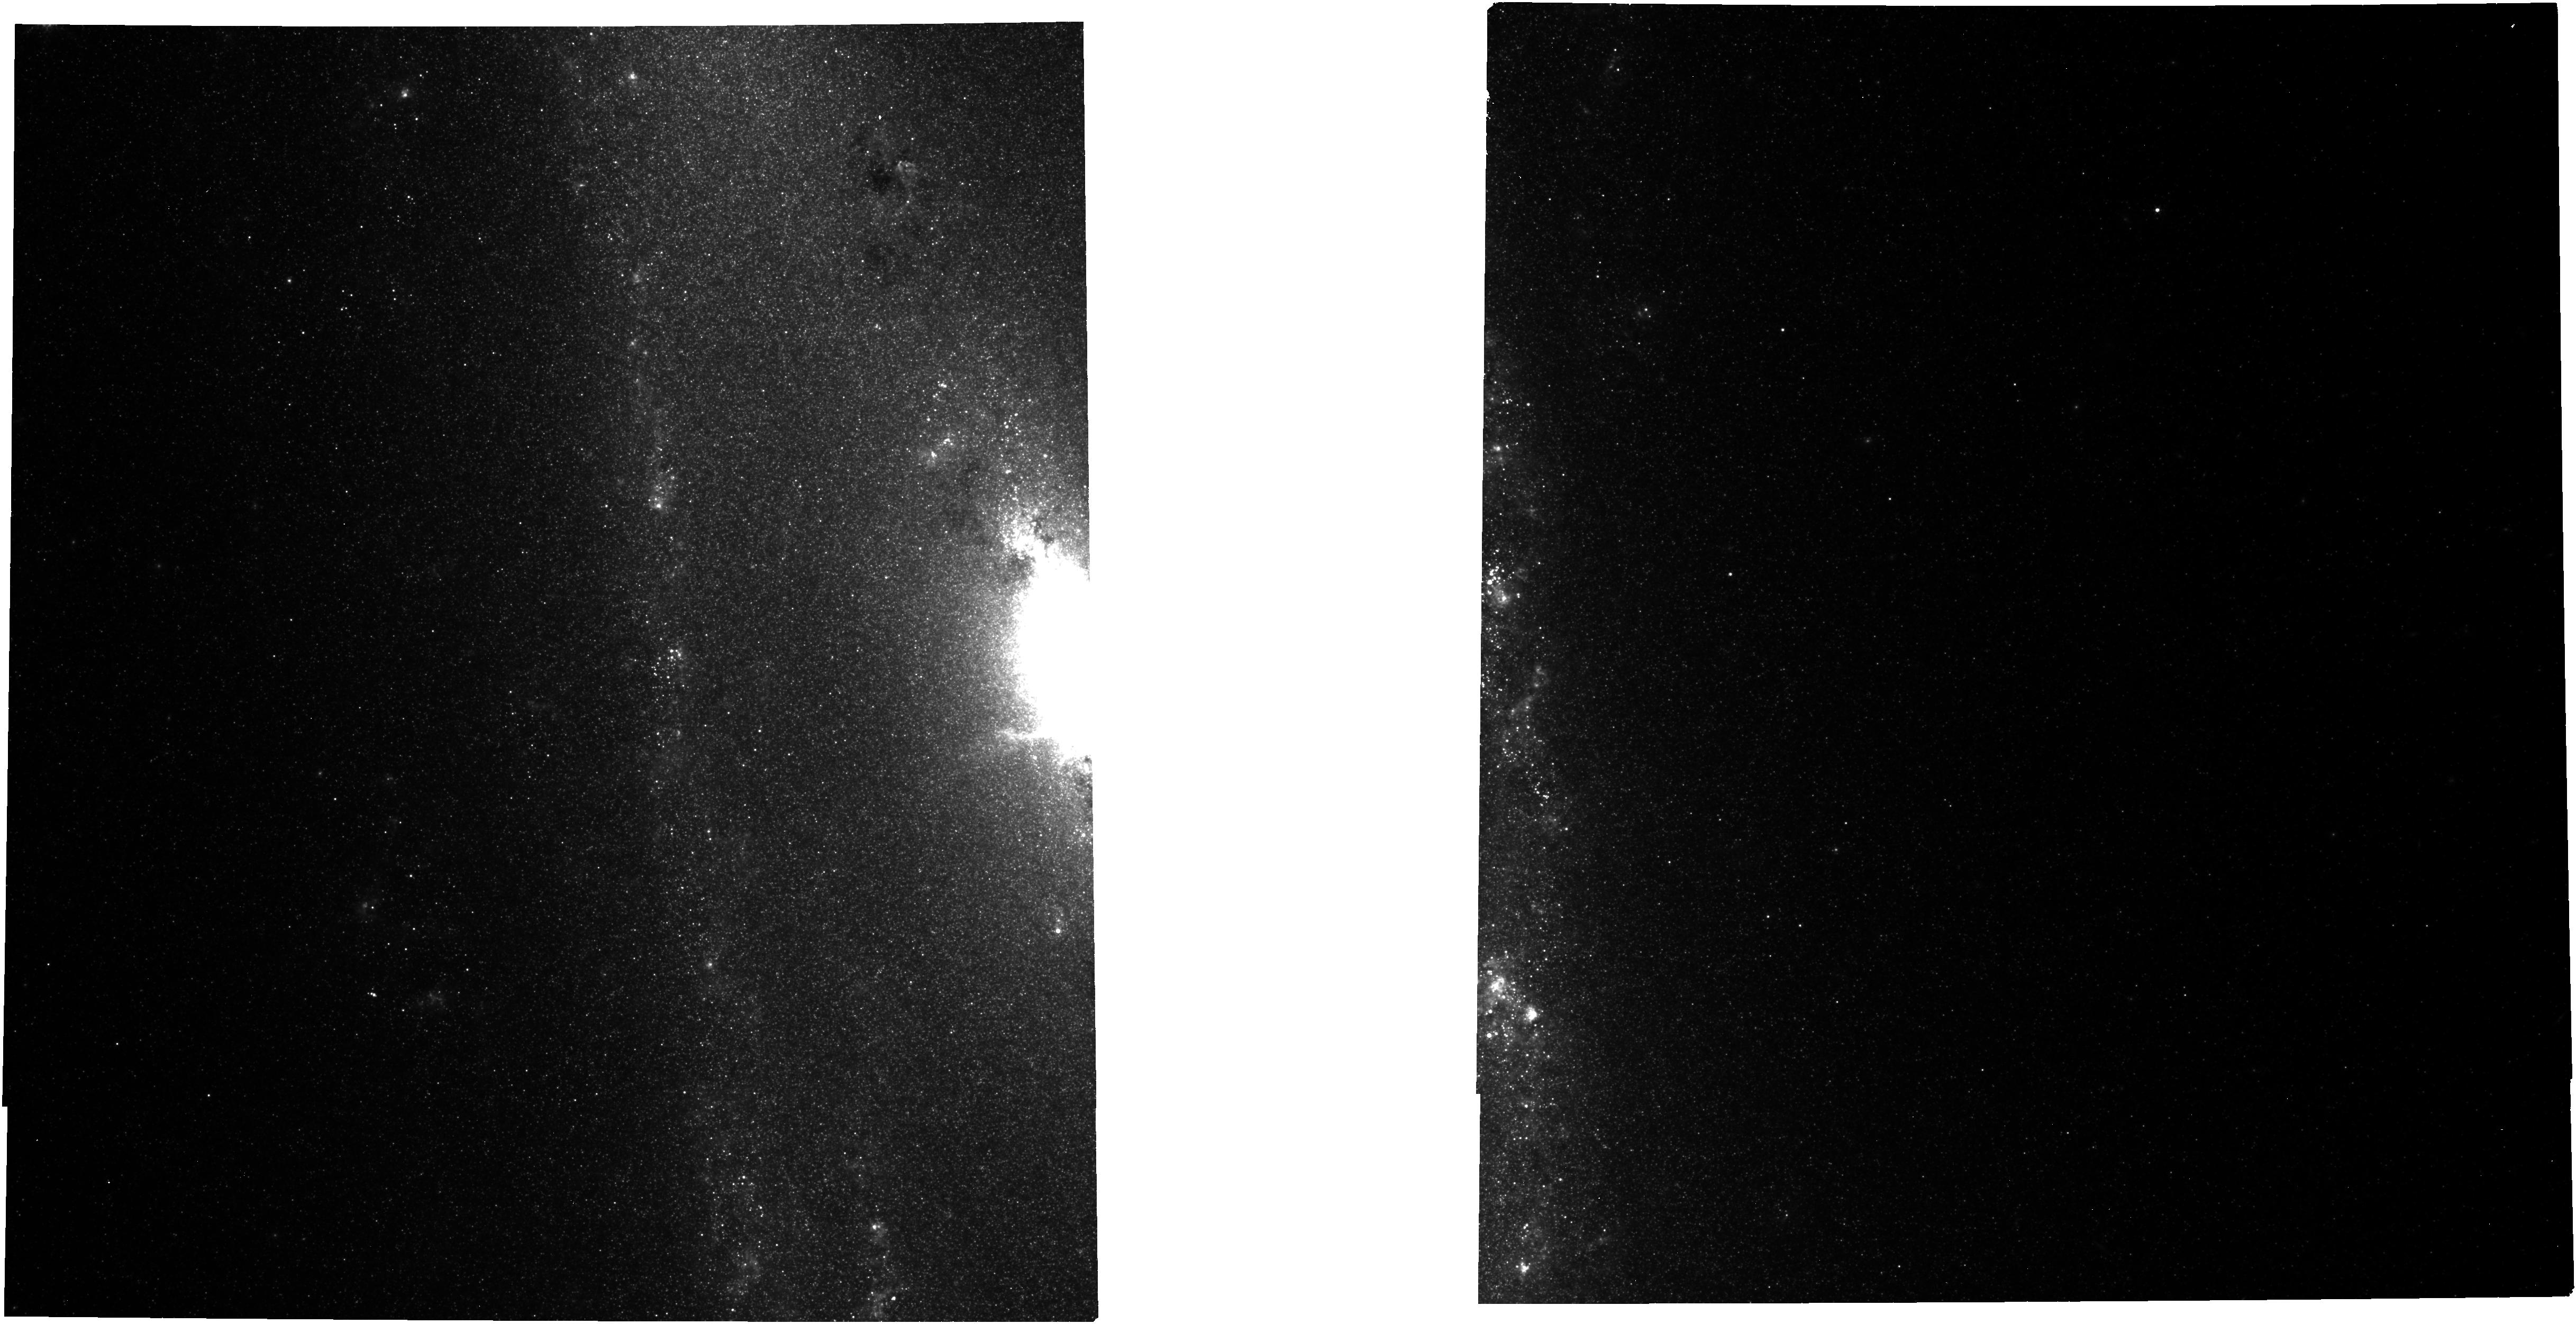
Target: NGC-253-IM-CENTER. Instrument: NIRCAM. Filter: F335M. Exposure: 41 min. Observation ID: jw01701-o053_t021_nircam_clear-f335m

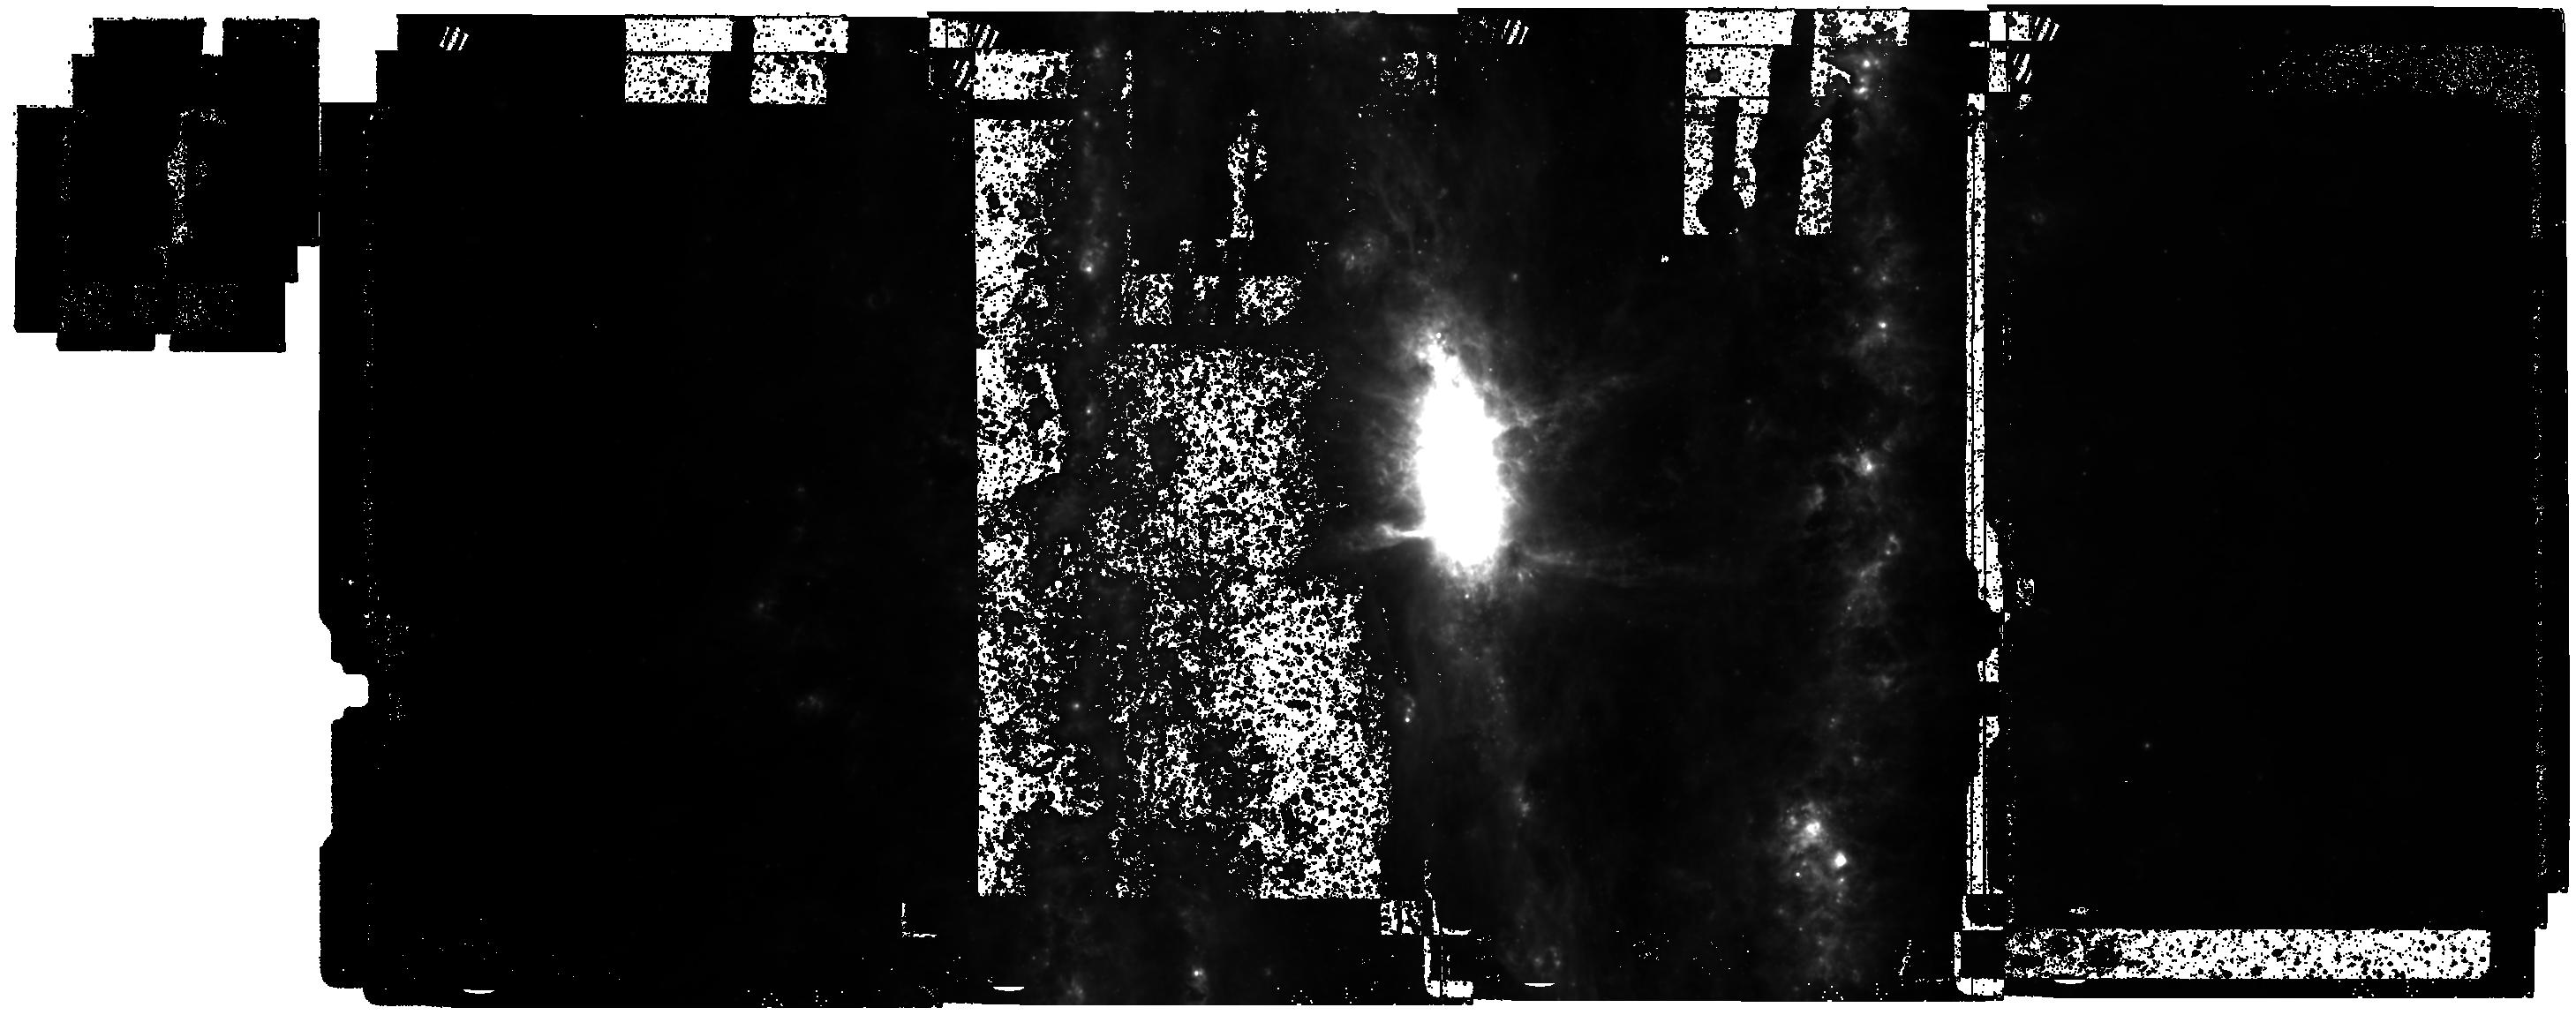
Target: NGC-253-MIRIMOS. Instrument: MIRI. Filter: F770W. Exposure: 44 min. Observation ID: jw01701-o001_t024_miri_f770w

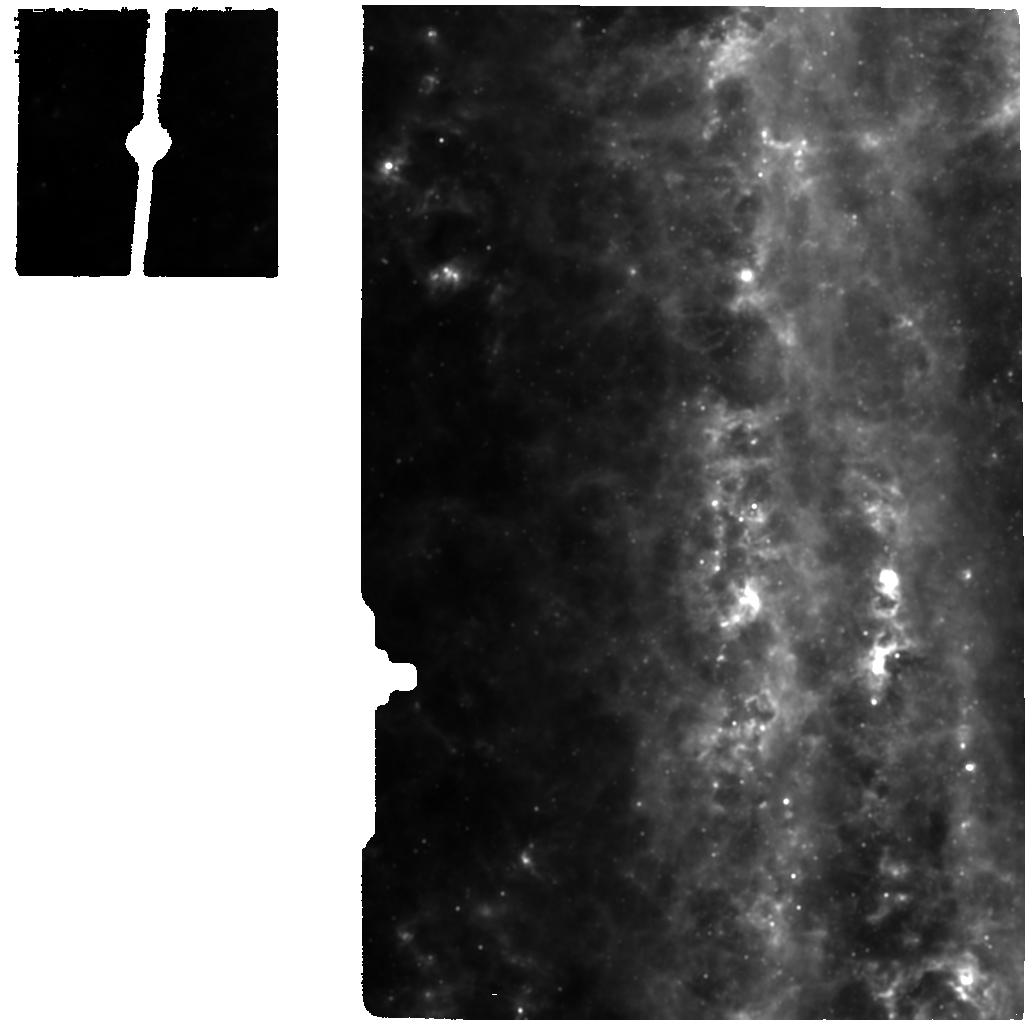
Target: NGC-253-MRS-WEST. Instrument: MIRI. Filter: F1130W. Exposure: 6 min. Observation ID: jw01701-o013_t005_miri_f1130w

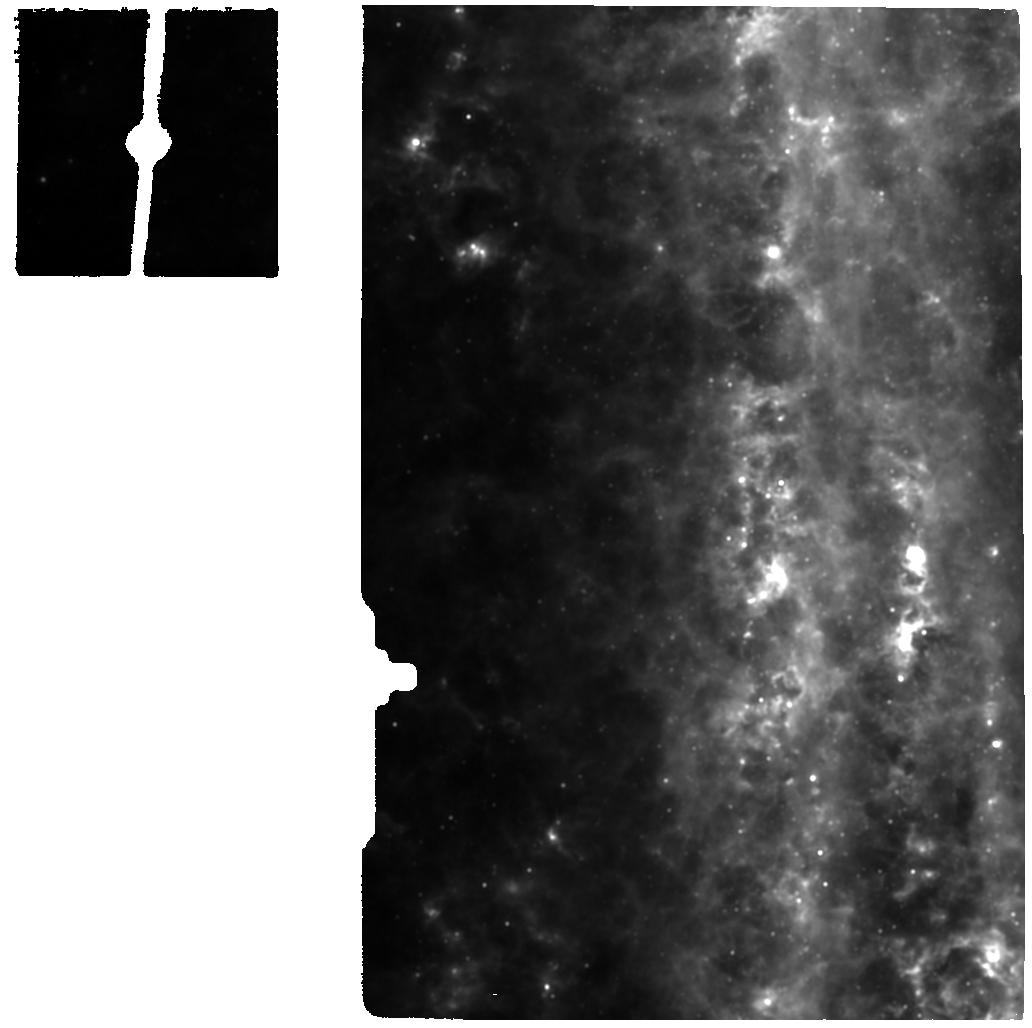
Target: NGC-253-MRS-SOUTHWEST. Instrument: MIRI. Filter: F1130W. Exposure: 6 min. Observation ID: jw01701-o014_t025_miri_f1130w

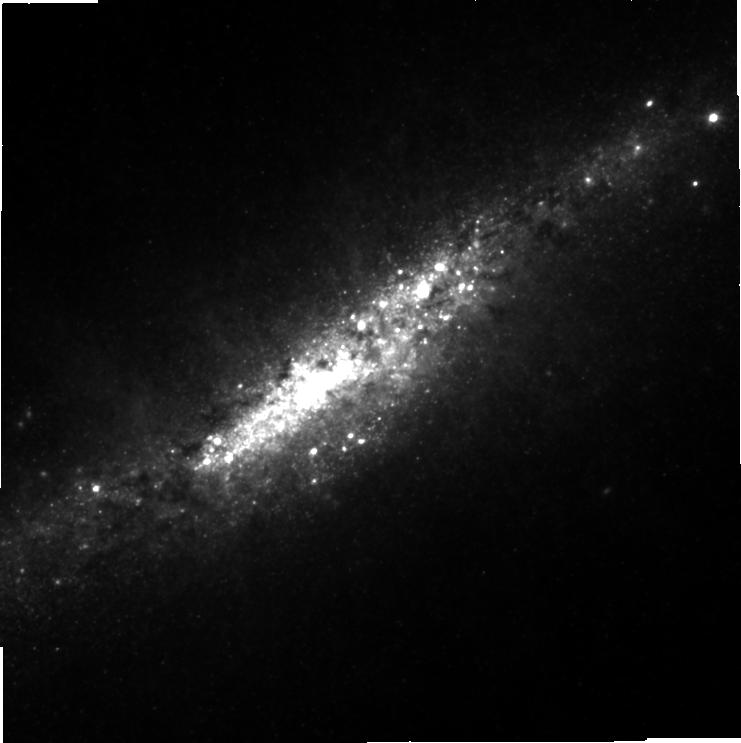
Target: M-82-IM-CENTER. Instrument: NIRCAM. Filter: F360M. Exposure: 7 min. Observation ID: jw01701-o052_t007_nircam_clear-f360m-sub640

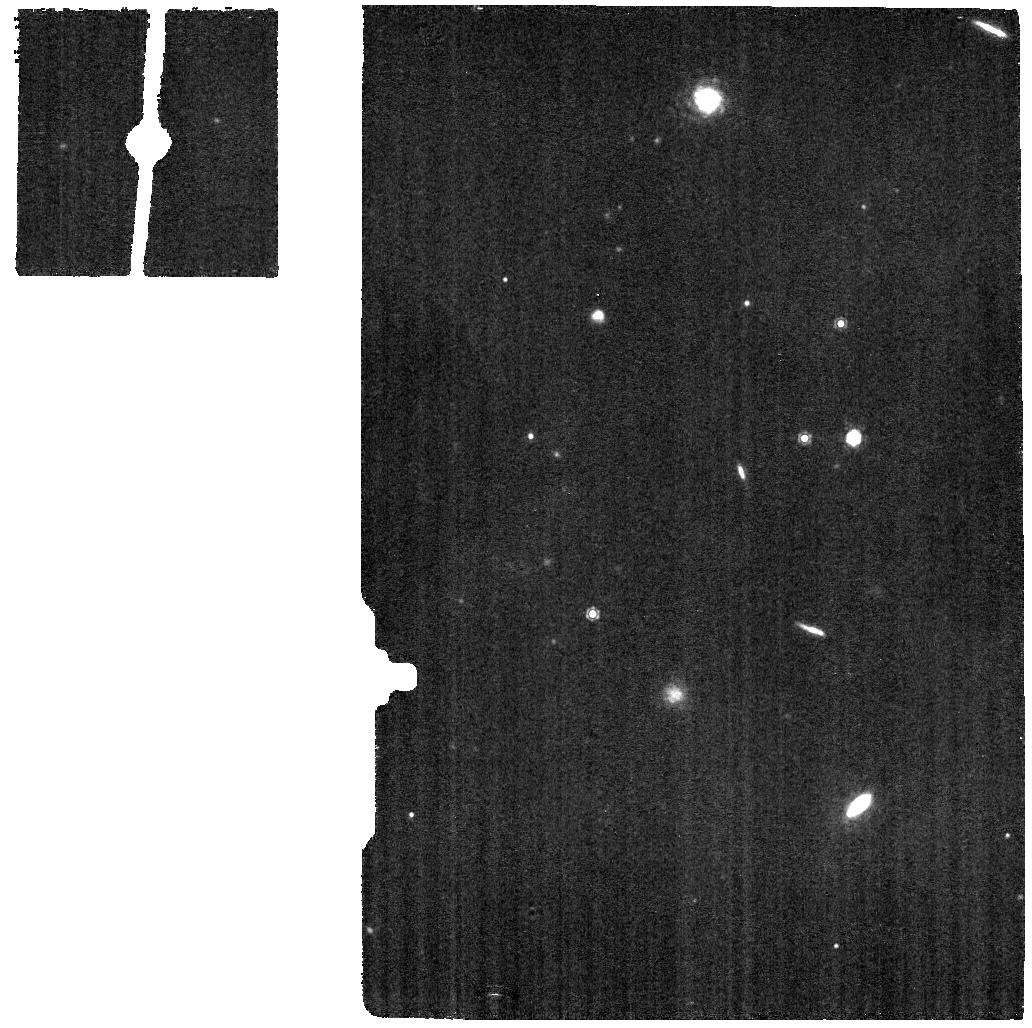
Target: NGC-253-BKGD. Instrument: MIRI. Filter: F1130W. Exposure: 6 min. Observation ID: jw01701-o015_t006_miri_f1130w

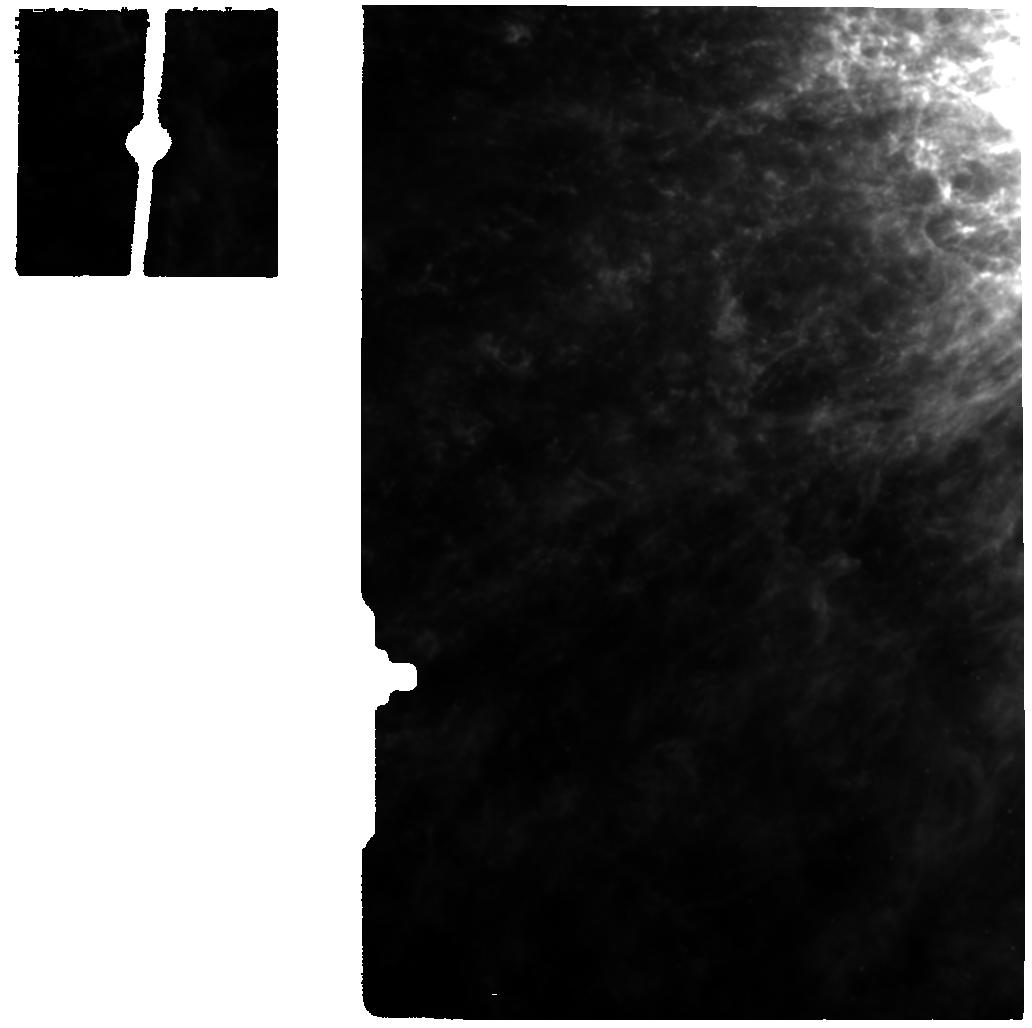
Target: M-82-MRS-CENTER-EAST. Instrument: MIRI. Filter: F1130W. Exposure: 6 min. Observation ID: jw01701-o043_t013_miri_f1130w

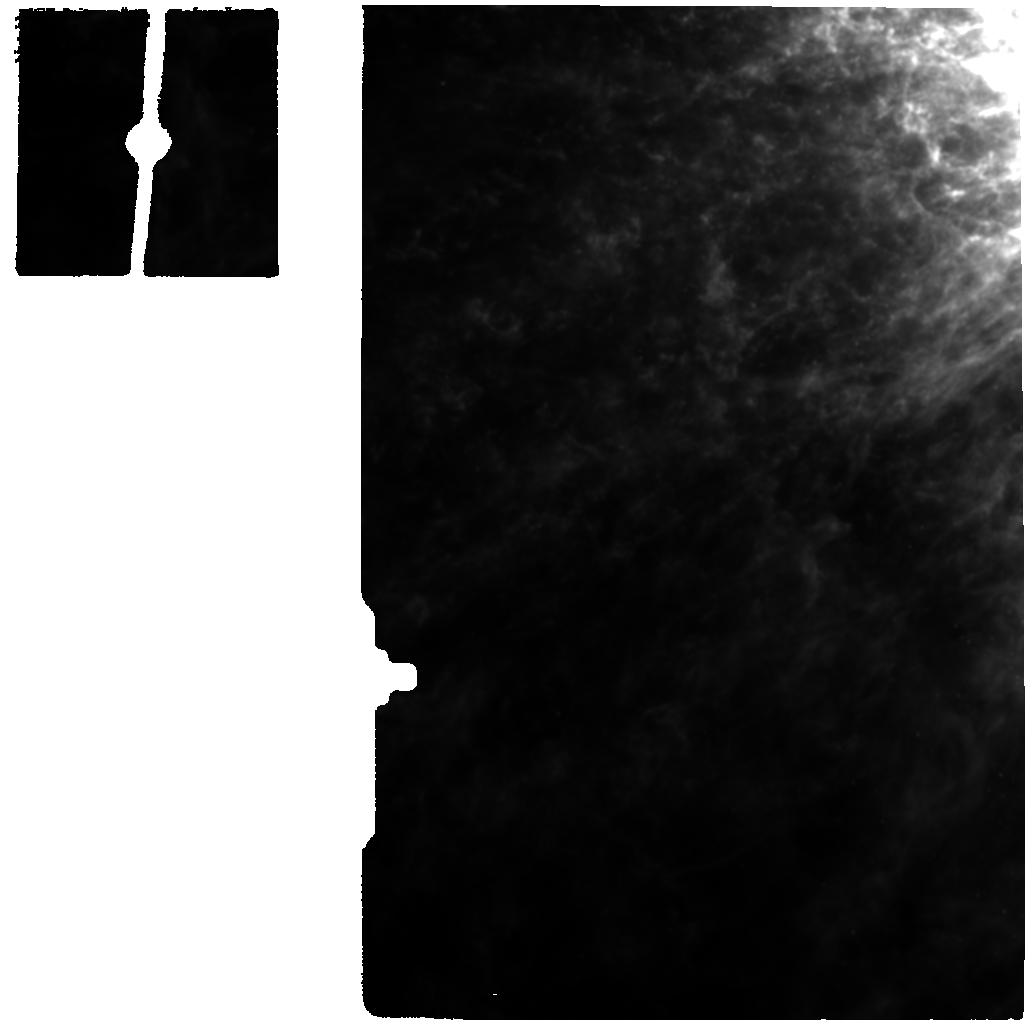
Target: M-82-MRS-CENTER-SOUTH. Instrument: MIRI. Filter: F1130W. Exposure: 6 min. Observation ID: jw01701-o047_t017_miri_f1130w

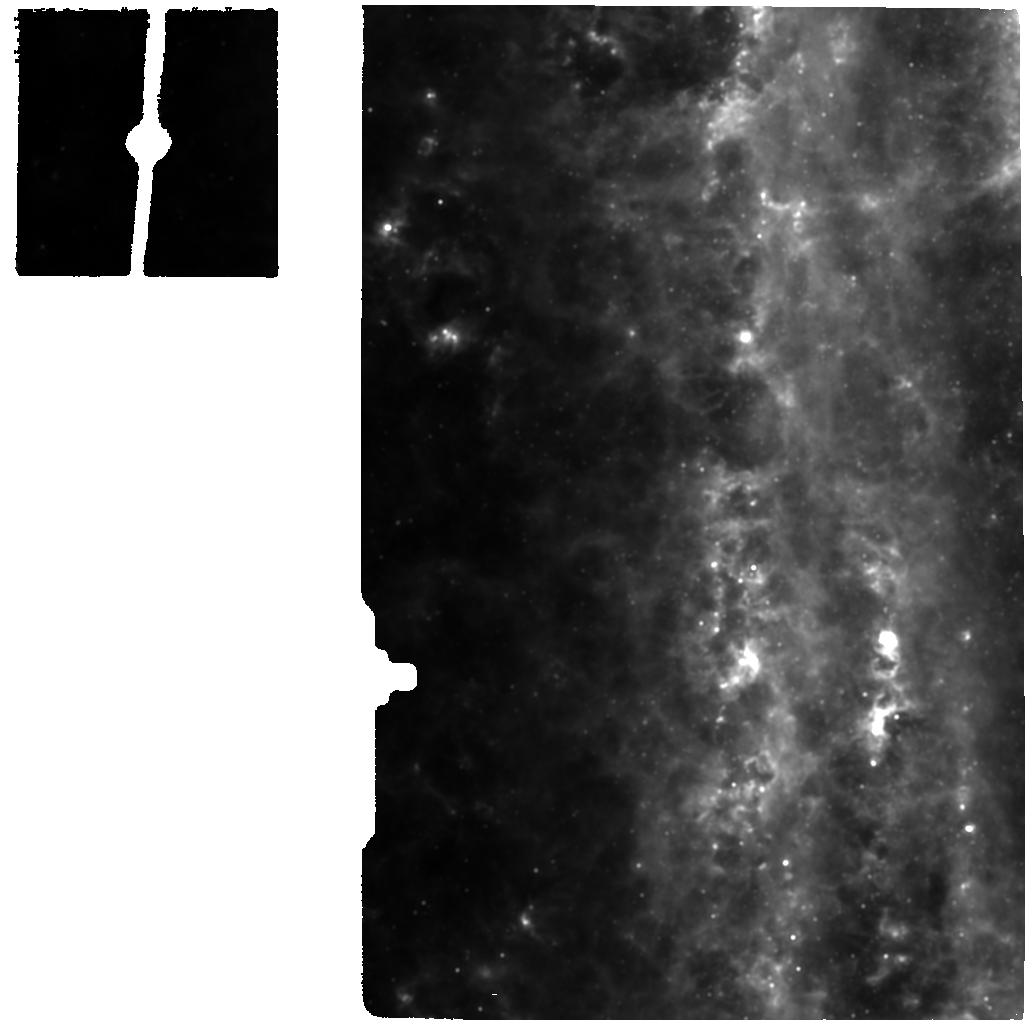
Target: NGC-253-MRS-EAST. Instrument: MIRI. Filter: F1130W. Exposure: 6 min. Observation ID: jw01701-o011_t003_miri_f1130w

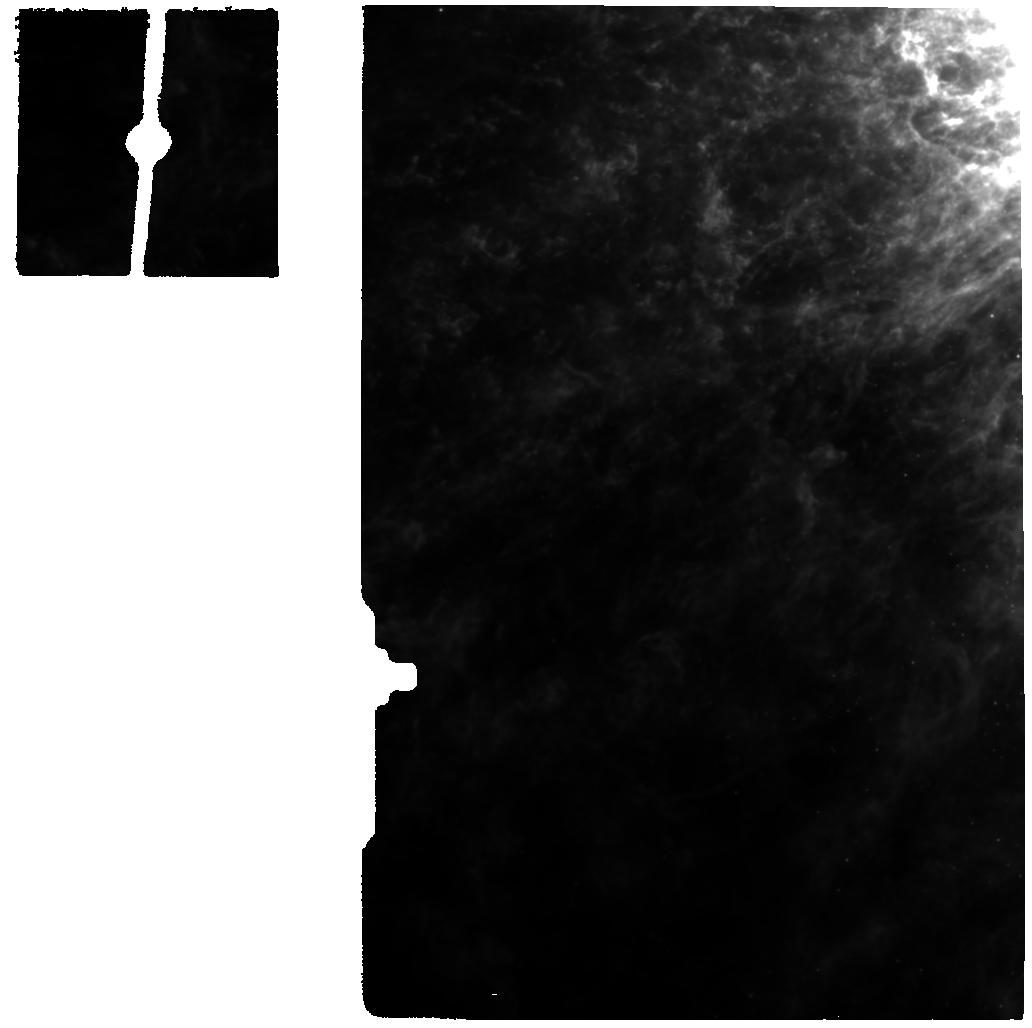
Target: M-82-MRS-FAR-EAST. Instrument: MIRI. Filter: F770W. Exposure: 6 min. Observation ID: jw01701-o042_t026_miri_f770w

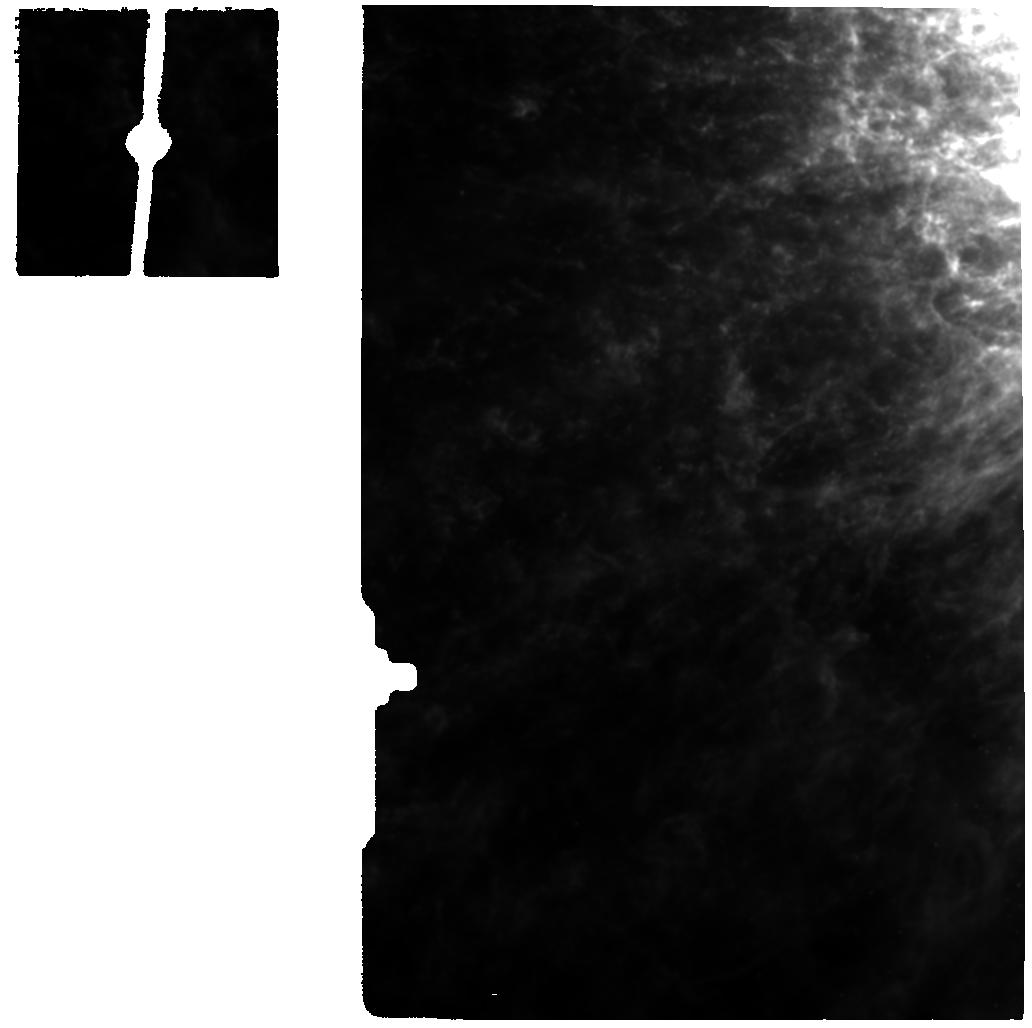
Target: M-82-MRS-CENTER-WEST. Instrument: MIRI. Filter: F1130W. Exposure: 6 min. Observation ID: jw01701-o045_t015_miri_f1130w

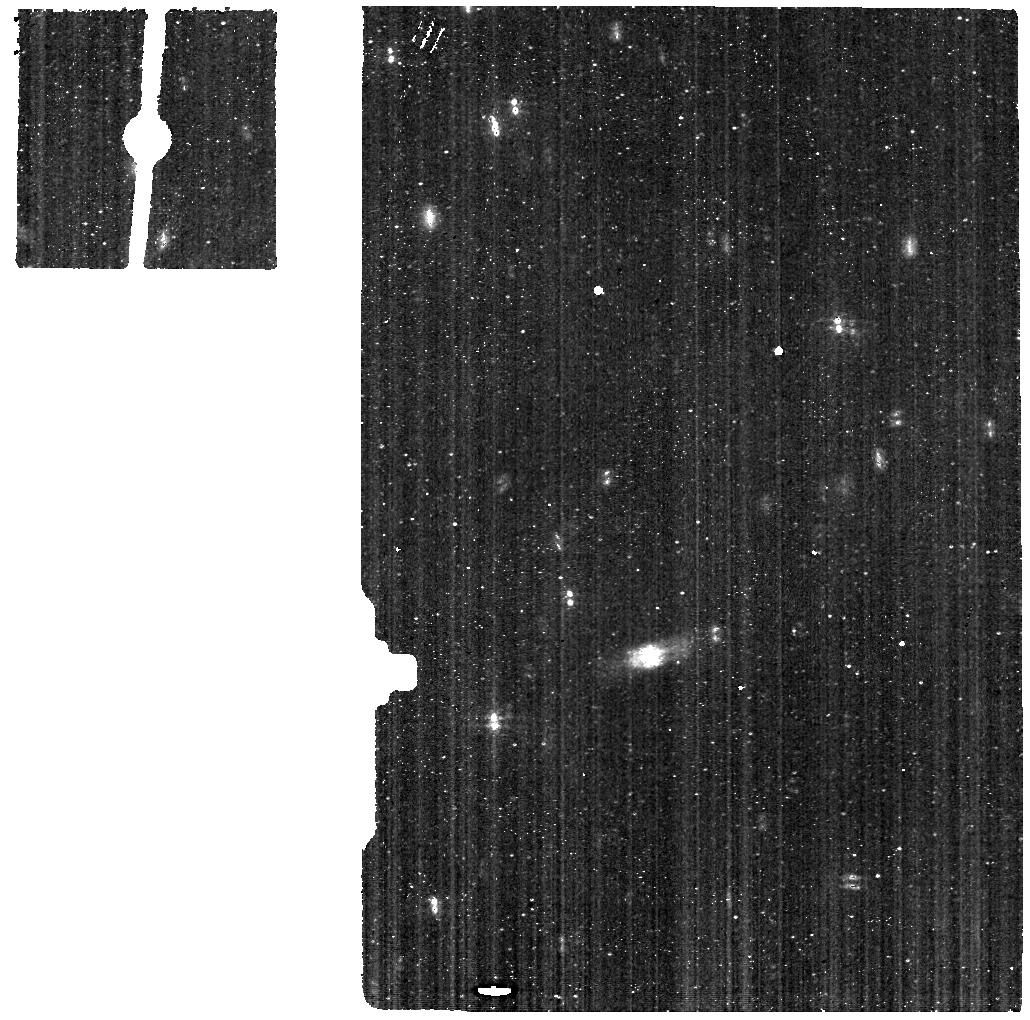
Target: M-82-BKGD. Instrument: MIRI. Filter: F560W. Exposure: 6 min. Observation ID: jw01701-o058_t018_miri_f560w

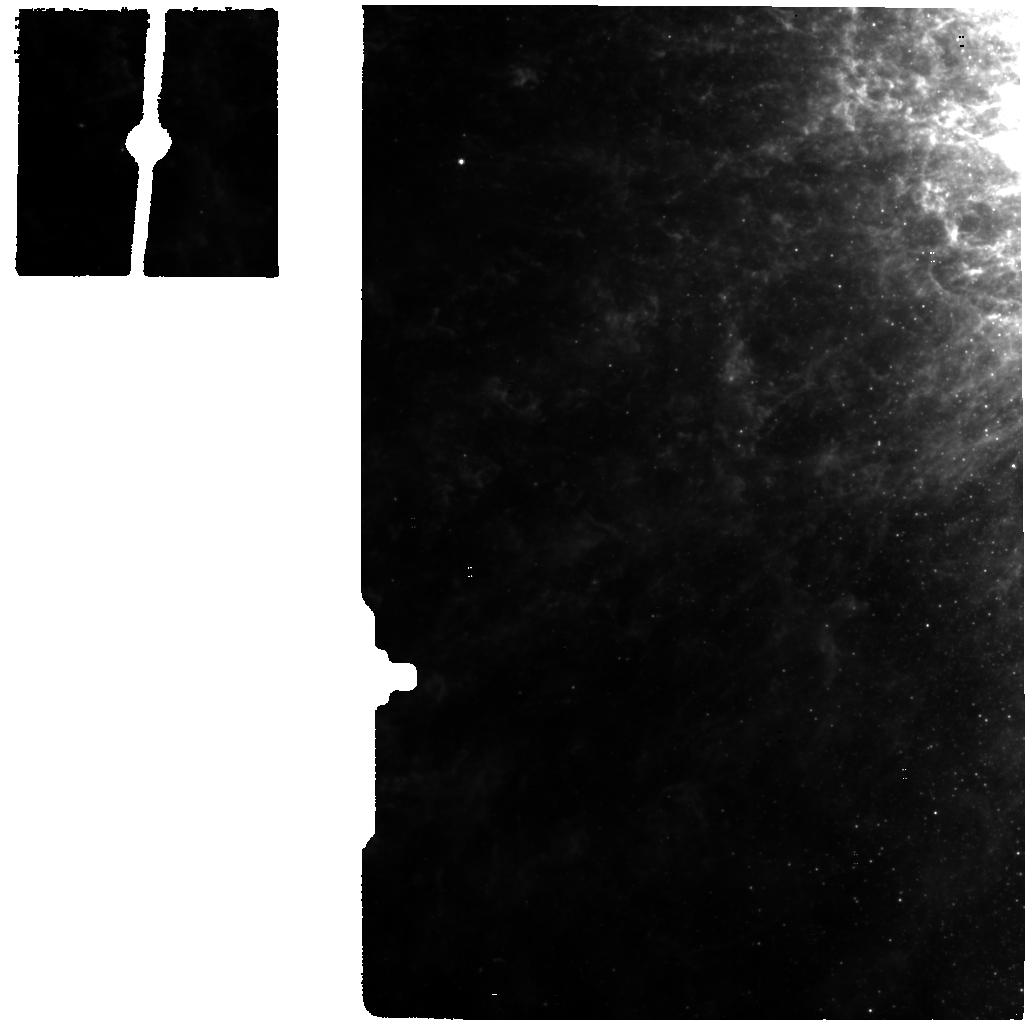
Target: M-82-MRS-CENTER-NORTH. Instrument: MIRI. Filter: F560W. Exposure: 6 min. Observation ID: jw01701-o046_t016_miri_f560w

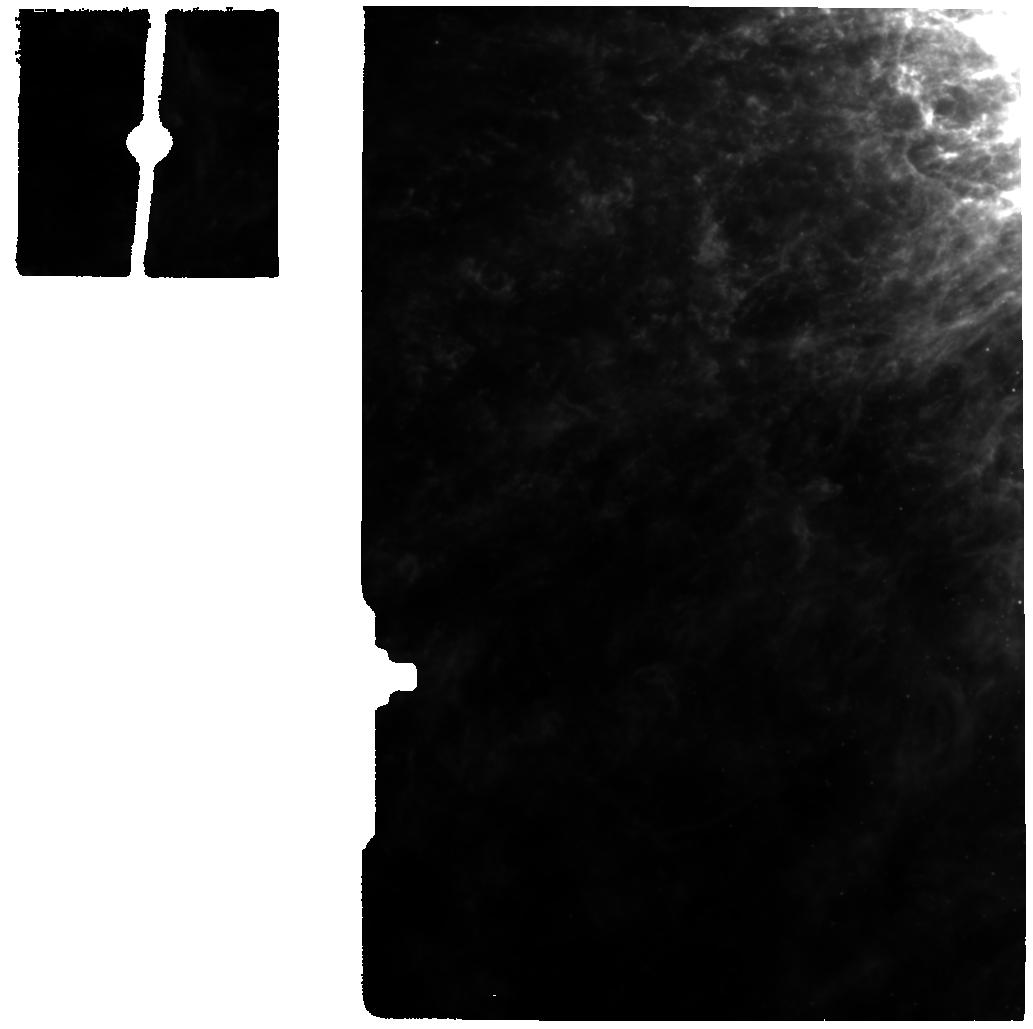
Target: M-82-MRS-EAST. Instrument: MIRI. Filter: F770W. Exposure: 6 min. Observation ID: jw01701-o041_t012_miri_f770w

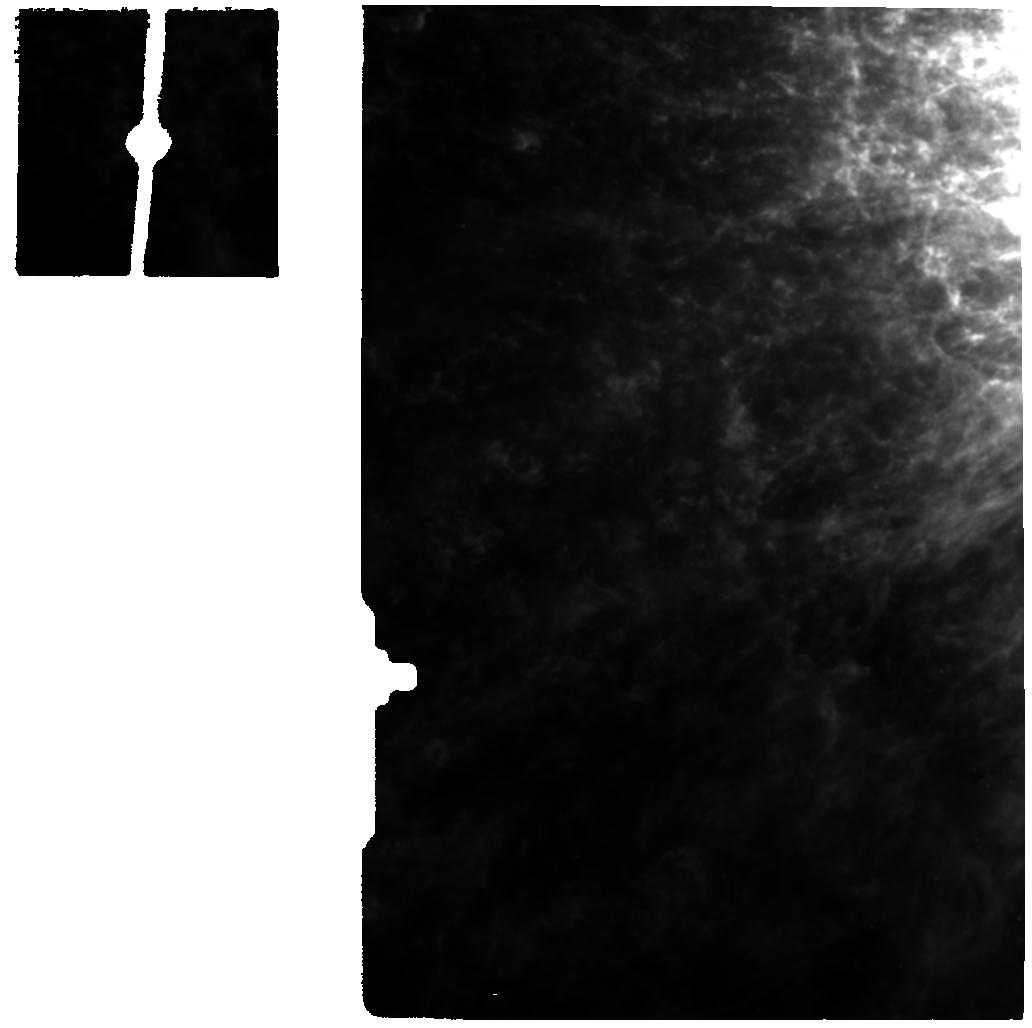
Target: M-82-MRS-WEST. Instrument: MIRI. Filter: F1130W. Exposure: 6 min. Observation ID: jw01701-o044_t014_miri_f1130w

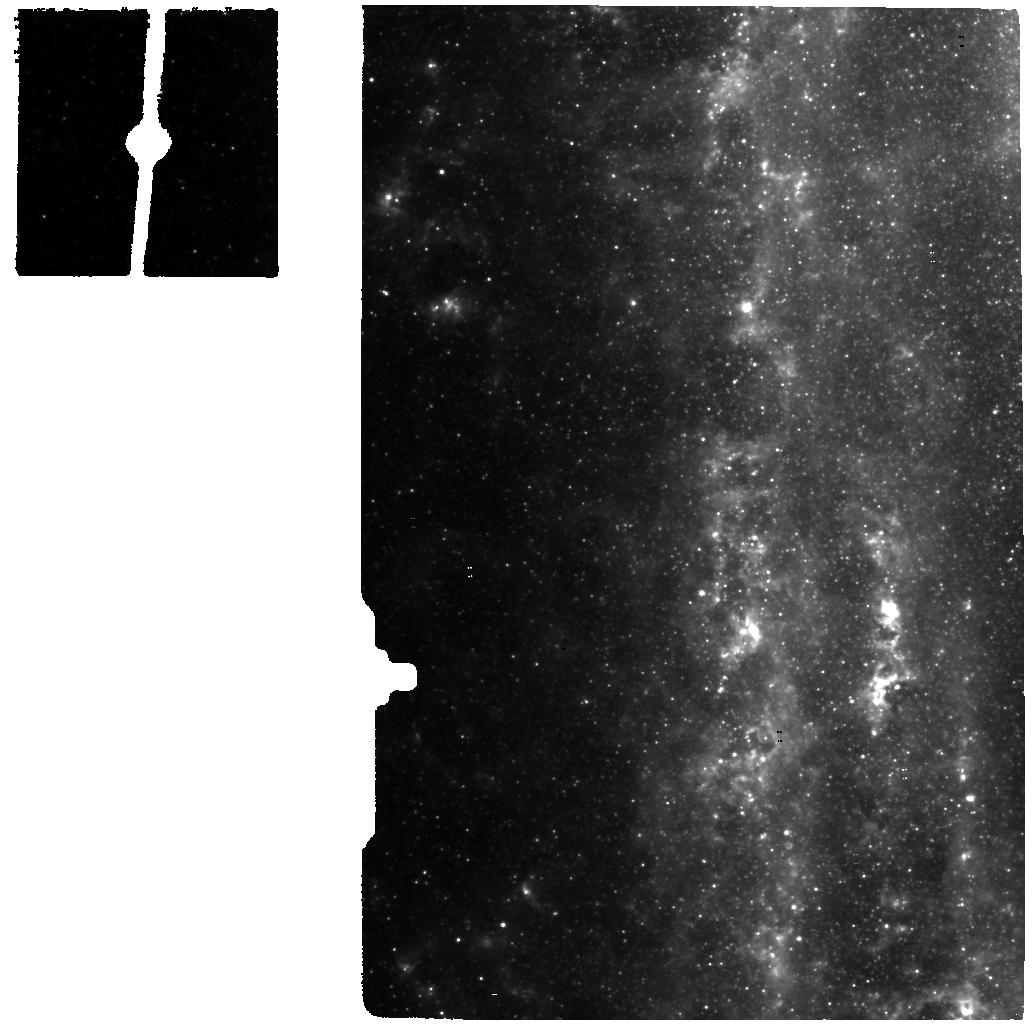
Target: NGC-253-MRS-CENTER. Instrument: MIRI. Filter: F560W. Exposure: 6 min. Observation ID: jw01701-o012_t004_miri_f560w

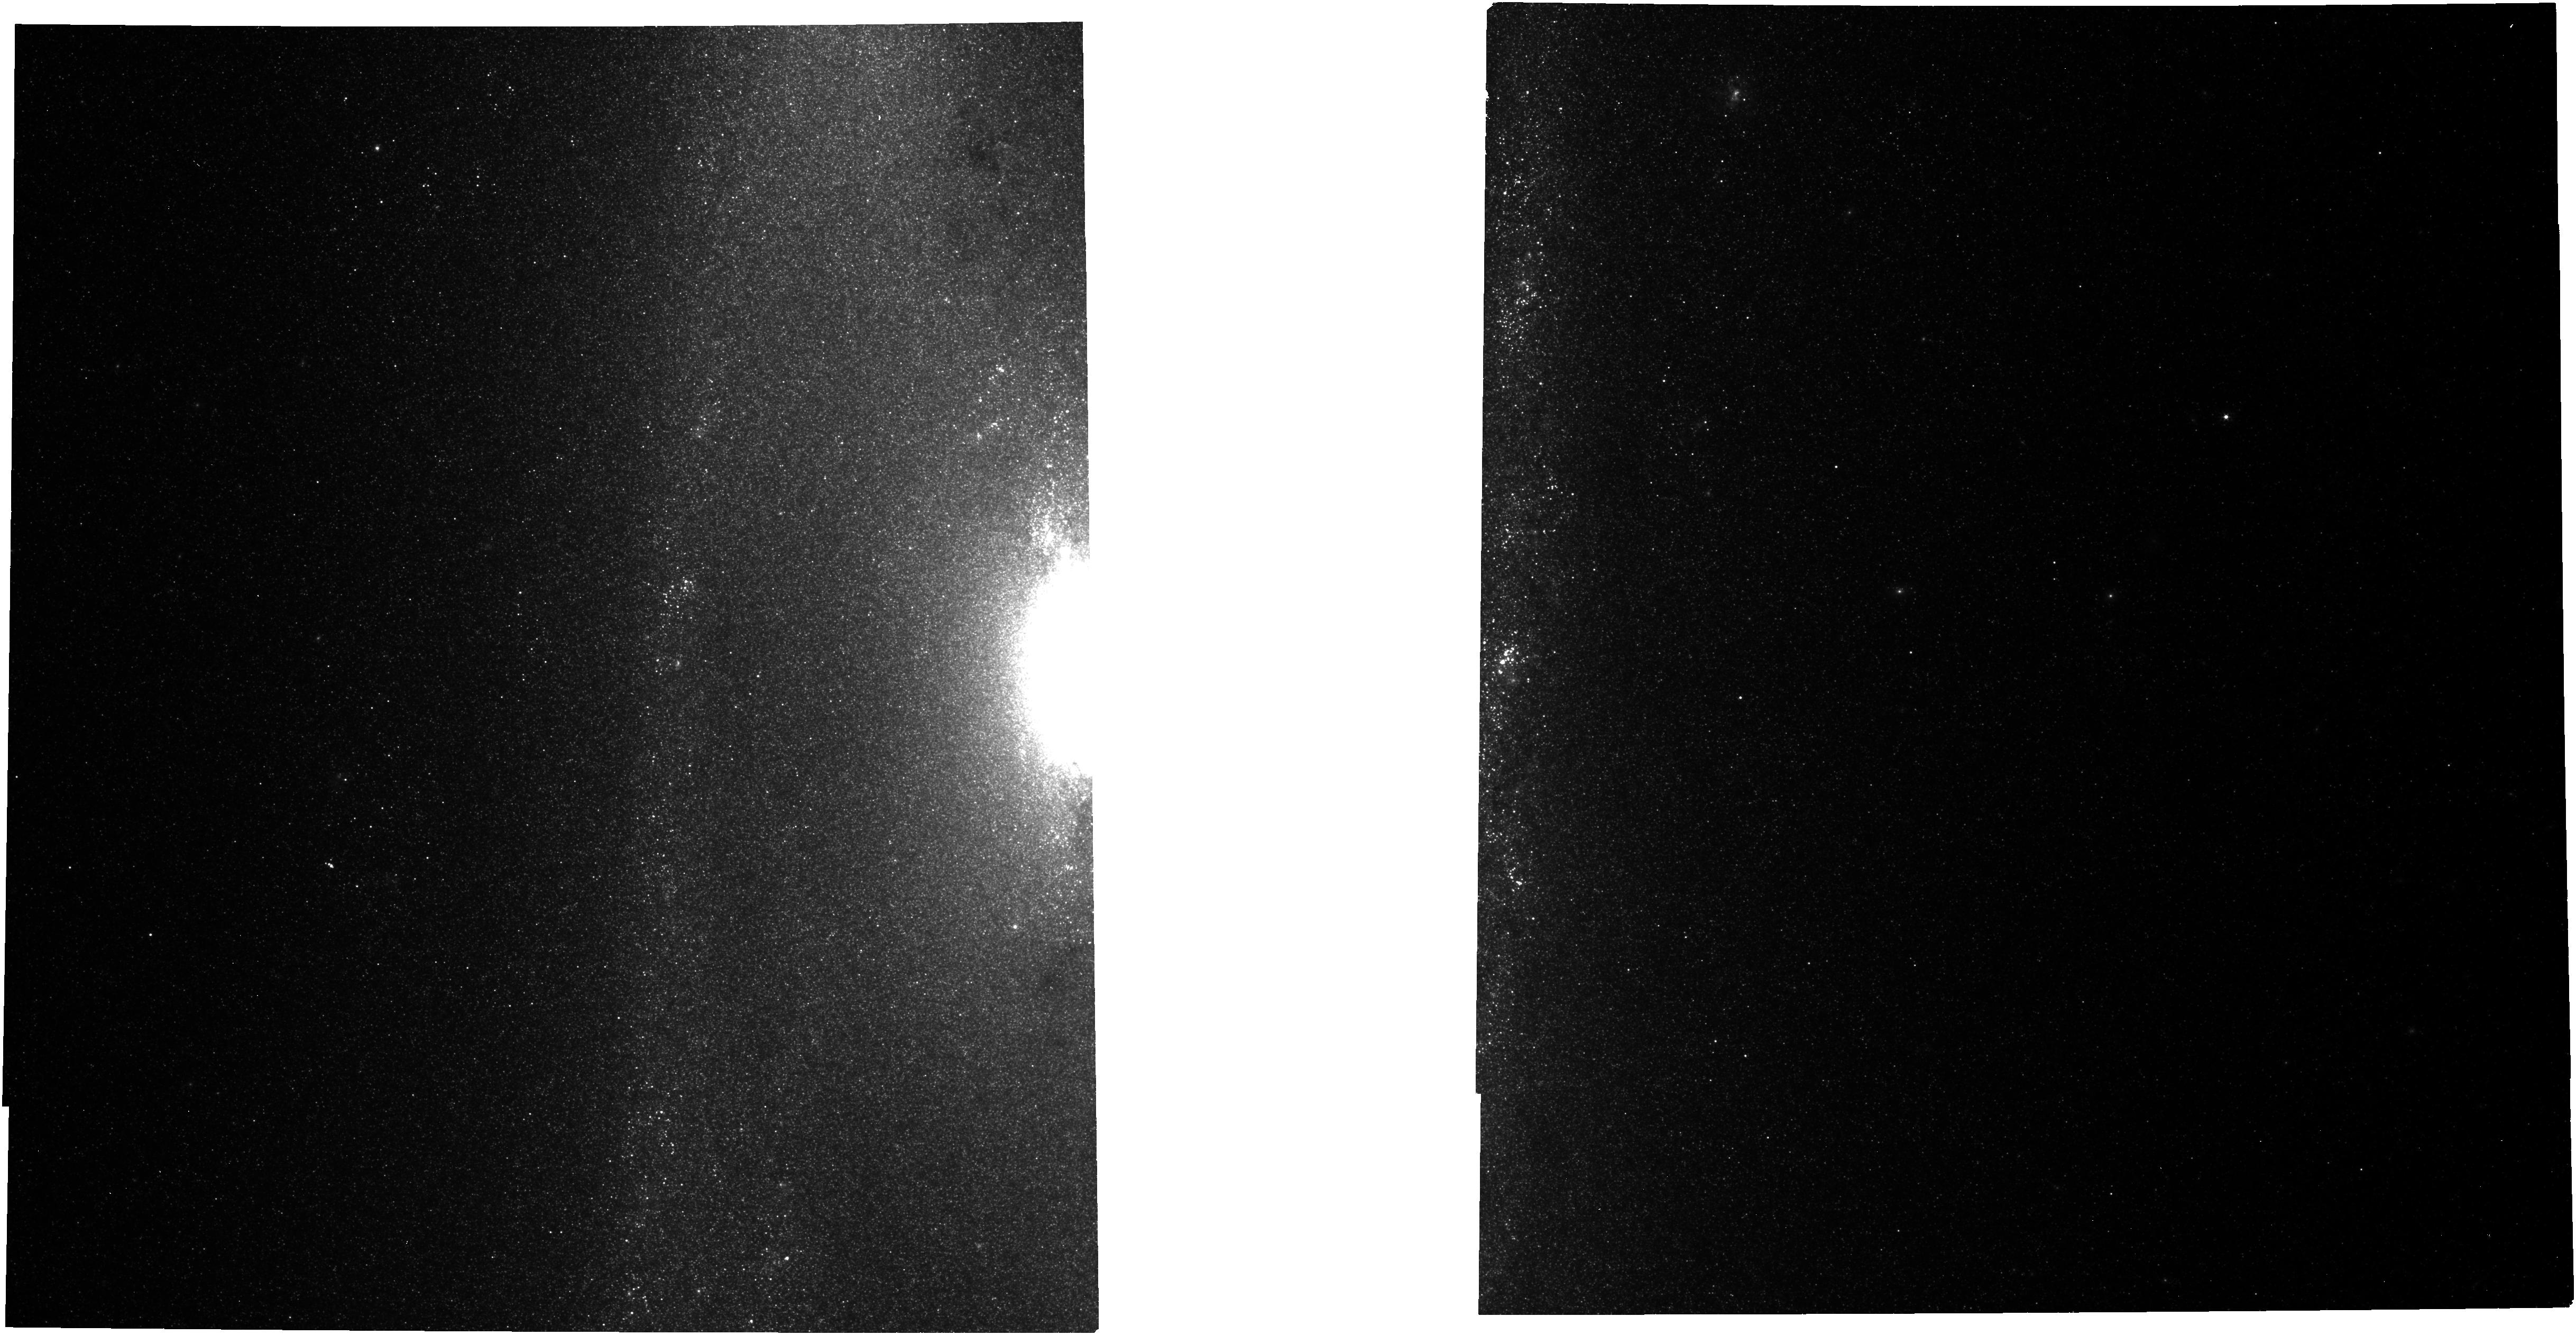
Target: NGC-253-IM-CENTER. Instrument: NIRCAM. Filter: F250M. Exposure: 41 min. Observation ID: jw01701-o055_t021_nircam_clear-f250m

Dissecting the Prototypical Starbursts NGC 253 and M 82 and Their Cool Galactic Winds (PI: Bolatto, Alberto)

Starbursts, their galactic winds, and the physical mechanisms regulating them, are key to understand the evolution of galaxies through cosmic time. We propose to use the unparalleled capabilities of JWST to perform imaging and spectroscopic observations of NGC253 and M82, the nearest archetypal examples of the starburst phenomenon and the hosts of notable starburst-driven multi-phase winds. We will obtain MIRI MRS spectroscopy of their cores and MIRI/NIRCam imaging of their multi-phase outflows. Infrared and millimeter/radio imaging have revealed the presence of super star clusters (SSCs) in both objects -- the engines of the starbursts -- the youngest of which are still in formation and highly obscured. MIRI MRS spectroscopy of these starburst regions is our best tool to study these SSCs, enabling determination of their physical conditions, stellar populations, and feedback on their surroundings. We will also obtain MIRI and NIRCam imaging to trace dust and shocks in the cool, mass-dominant component of the outflowing gas through PAHs bands and band-ratios and the [FeII] and H2 v=1-0 transitions. At the unprecedented spatial resolution enabled by JWST, these data will reveal the details of the massive stellar clusters, the physics of the launching mechanisms of the cool wind, and the evolution of the neutral and molecular material as it is entrained by the hot galactic wind. The comparison of NGC253 (a nuclear bar-driven starburst in a large spiral galaxy) with M82 (an interaction-driven starburst in a dwarf galaxy) will allow us to characterize and compare the physics of SSC formation and wind launching in two distinctly different starburst environments.